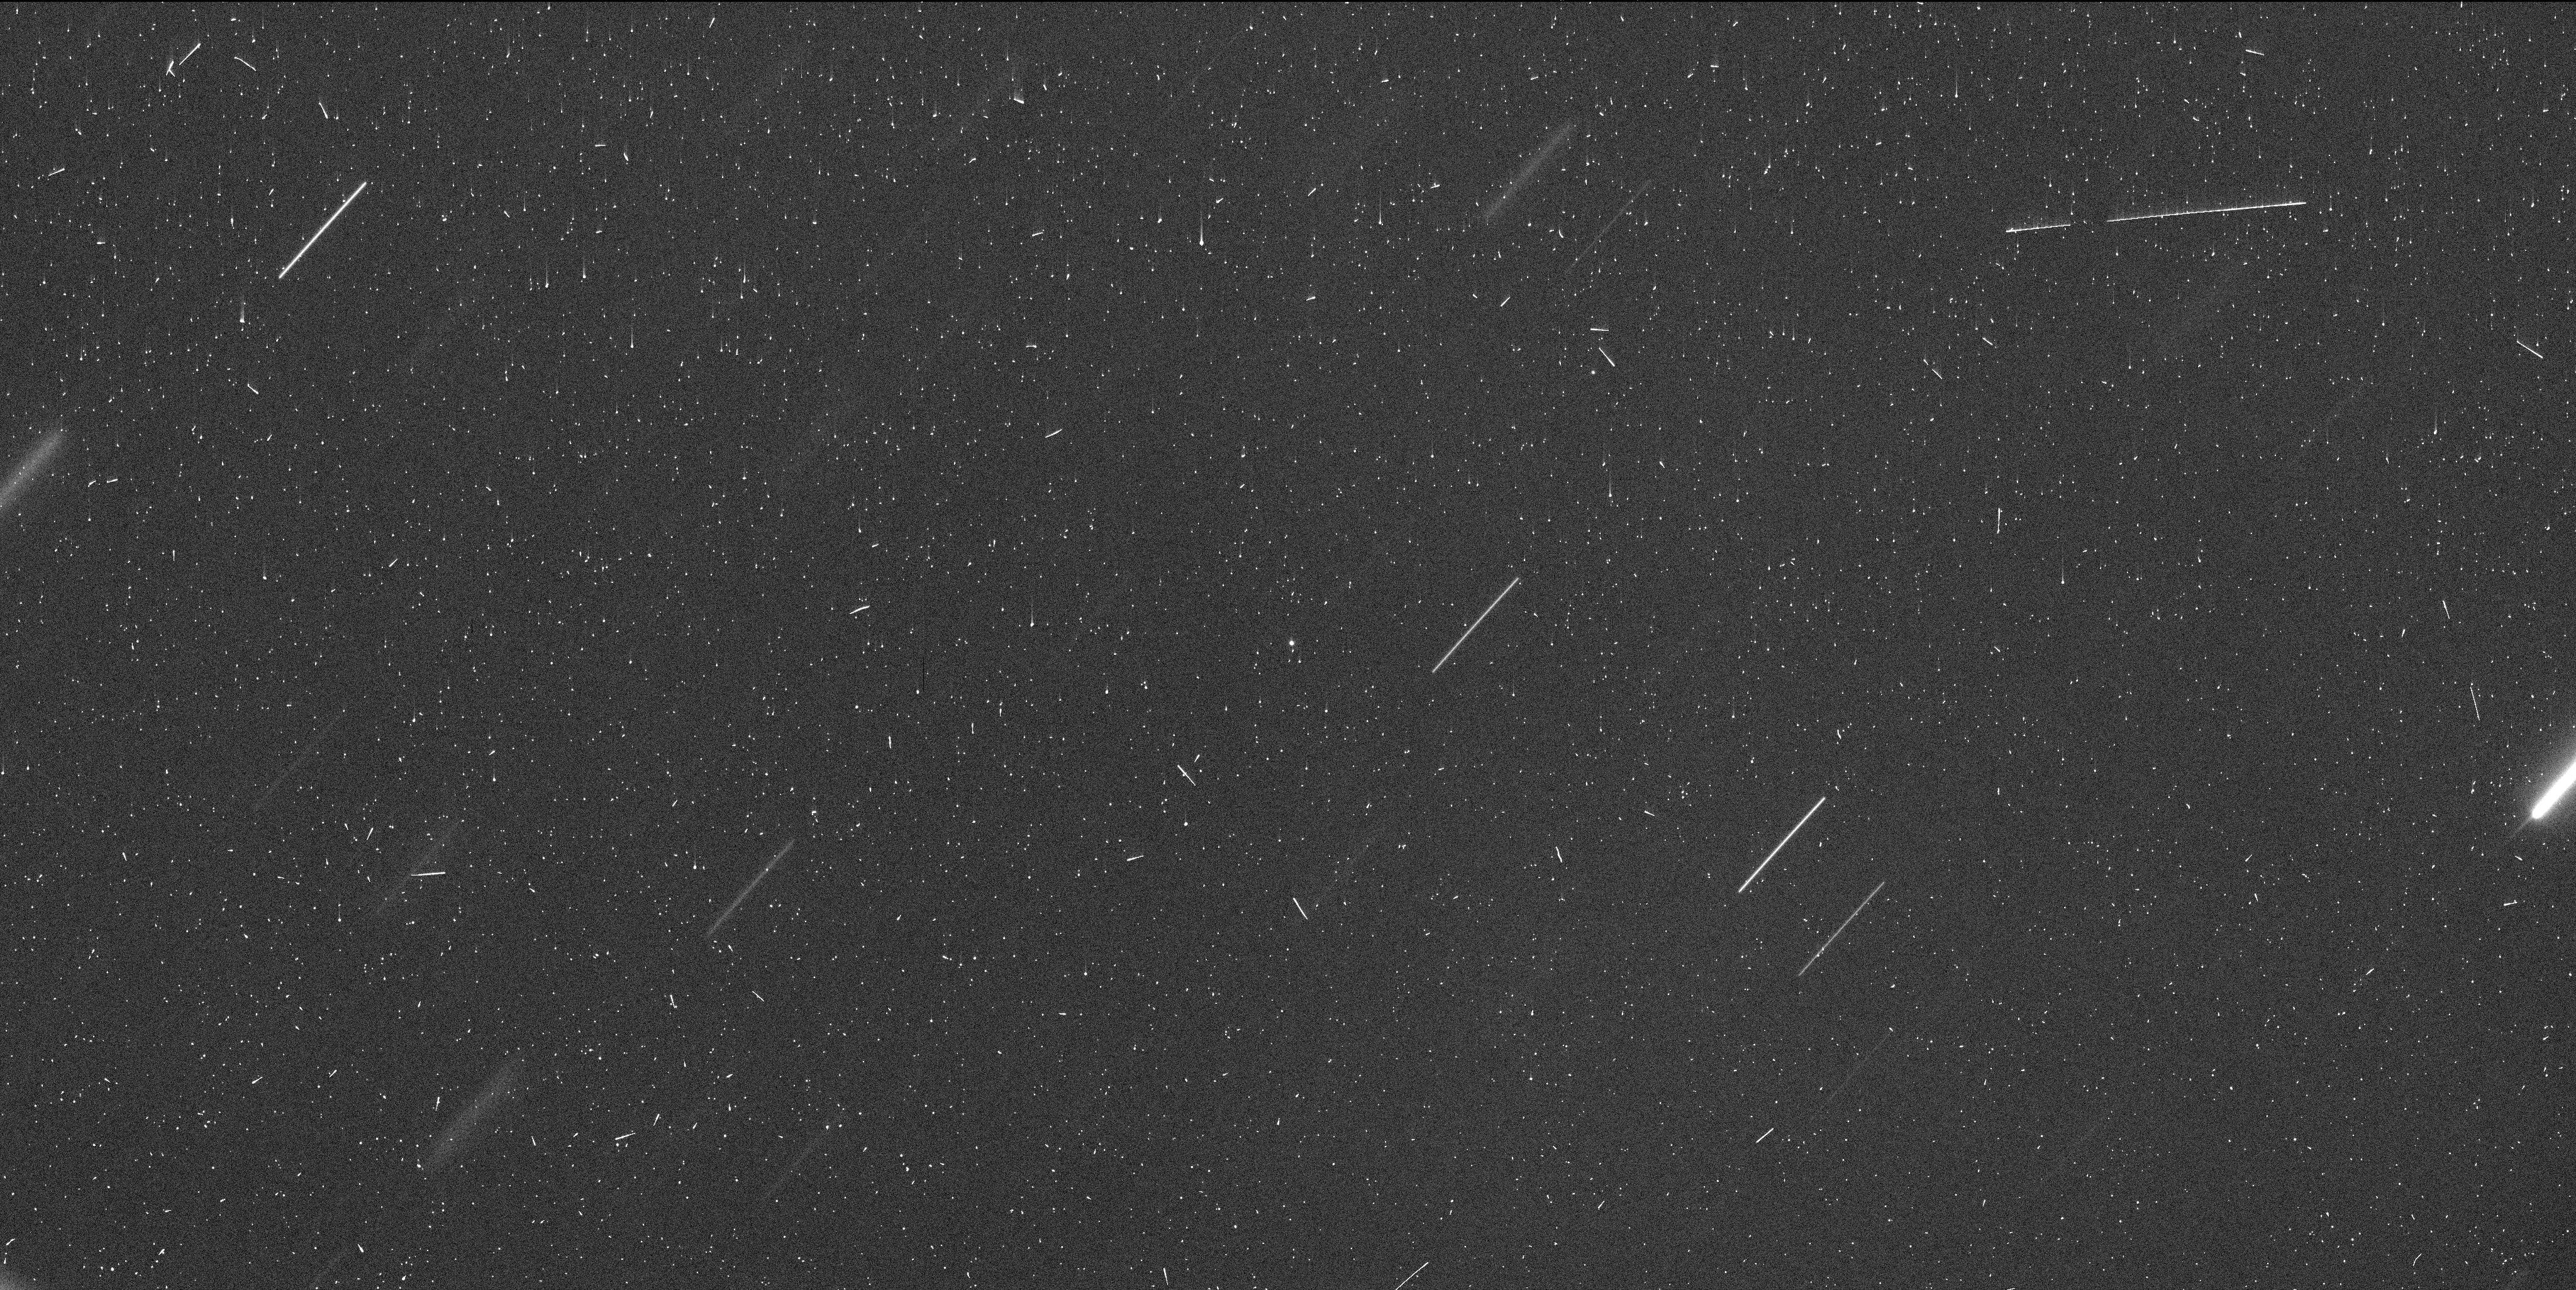
Target: 2010UM26. Instrument: WFC3/UVIS. Filter: F350LP. Exposure: 6 min. Observation ID: if3301m9q

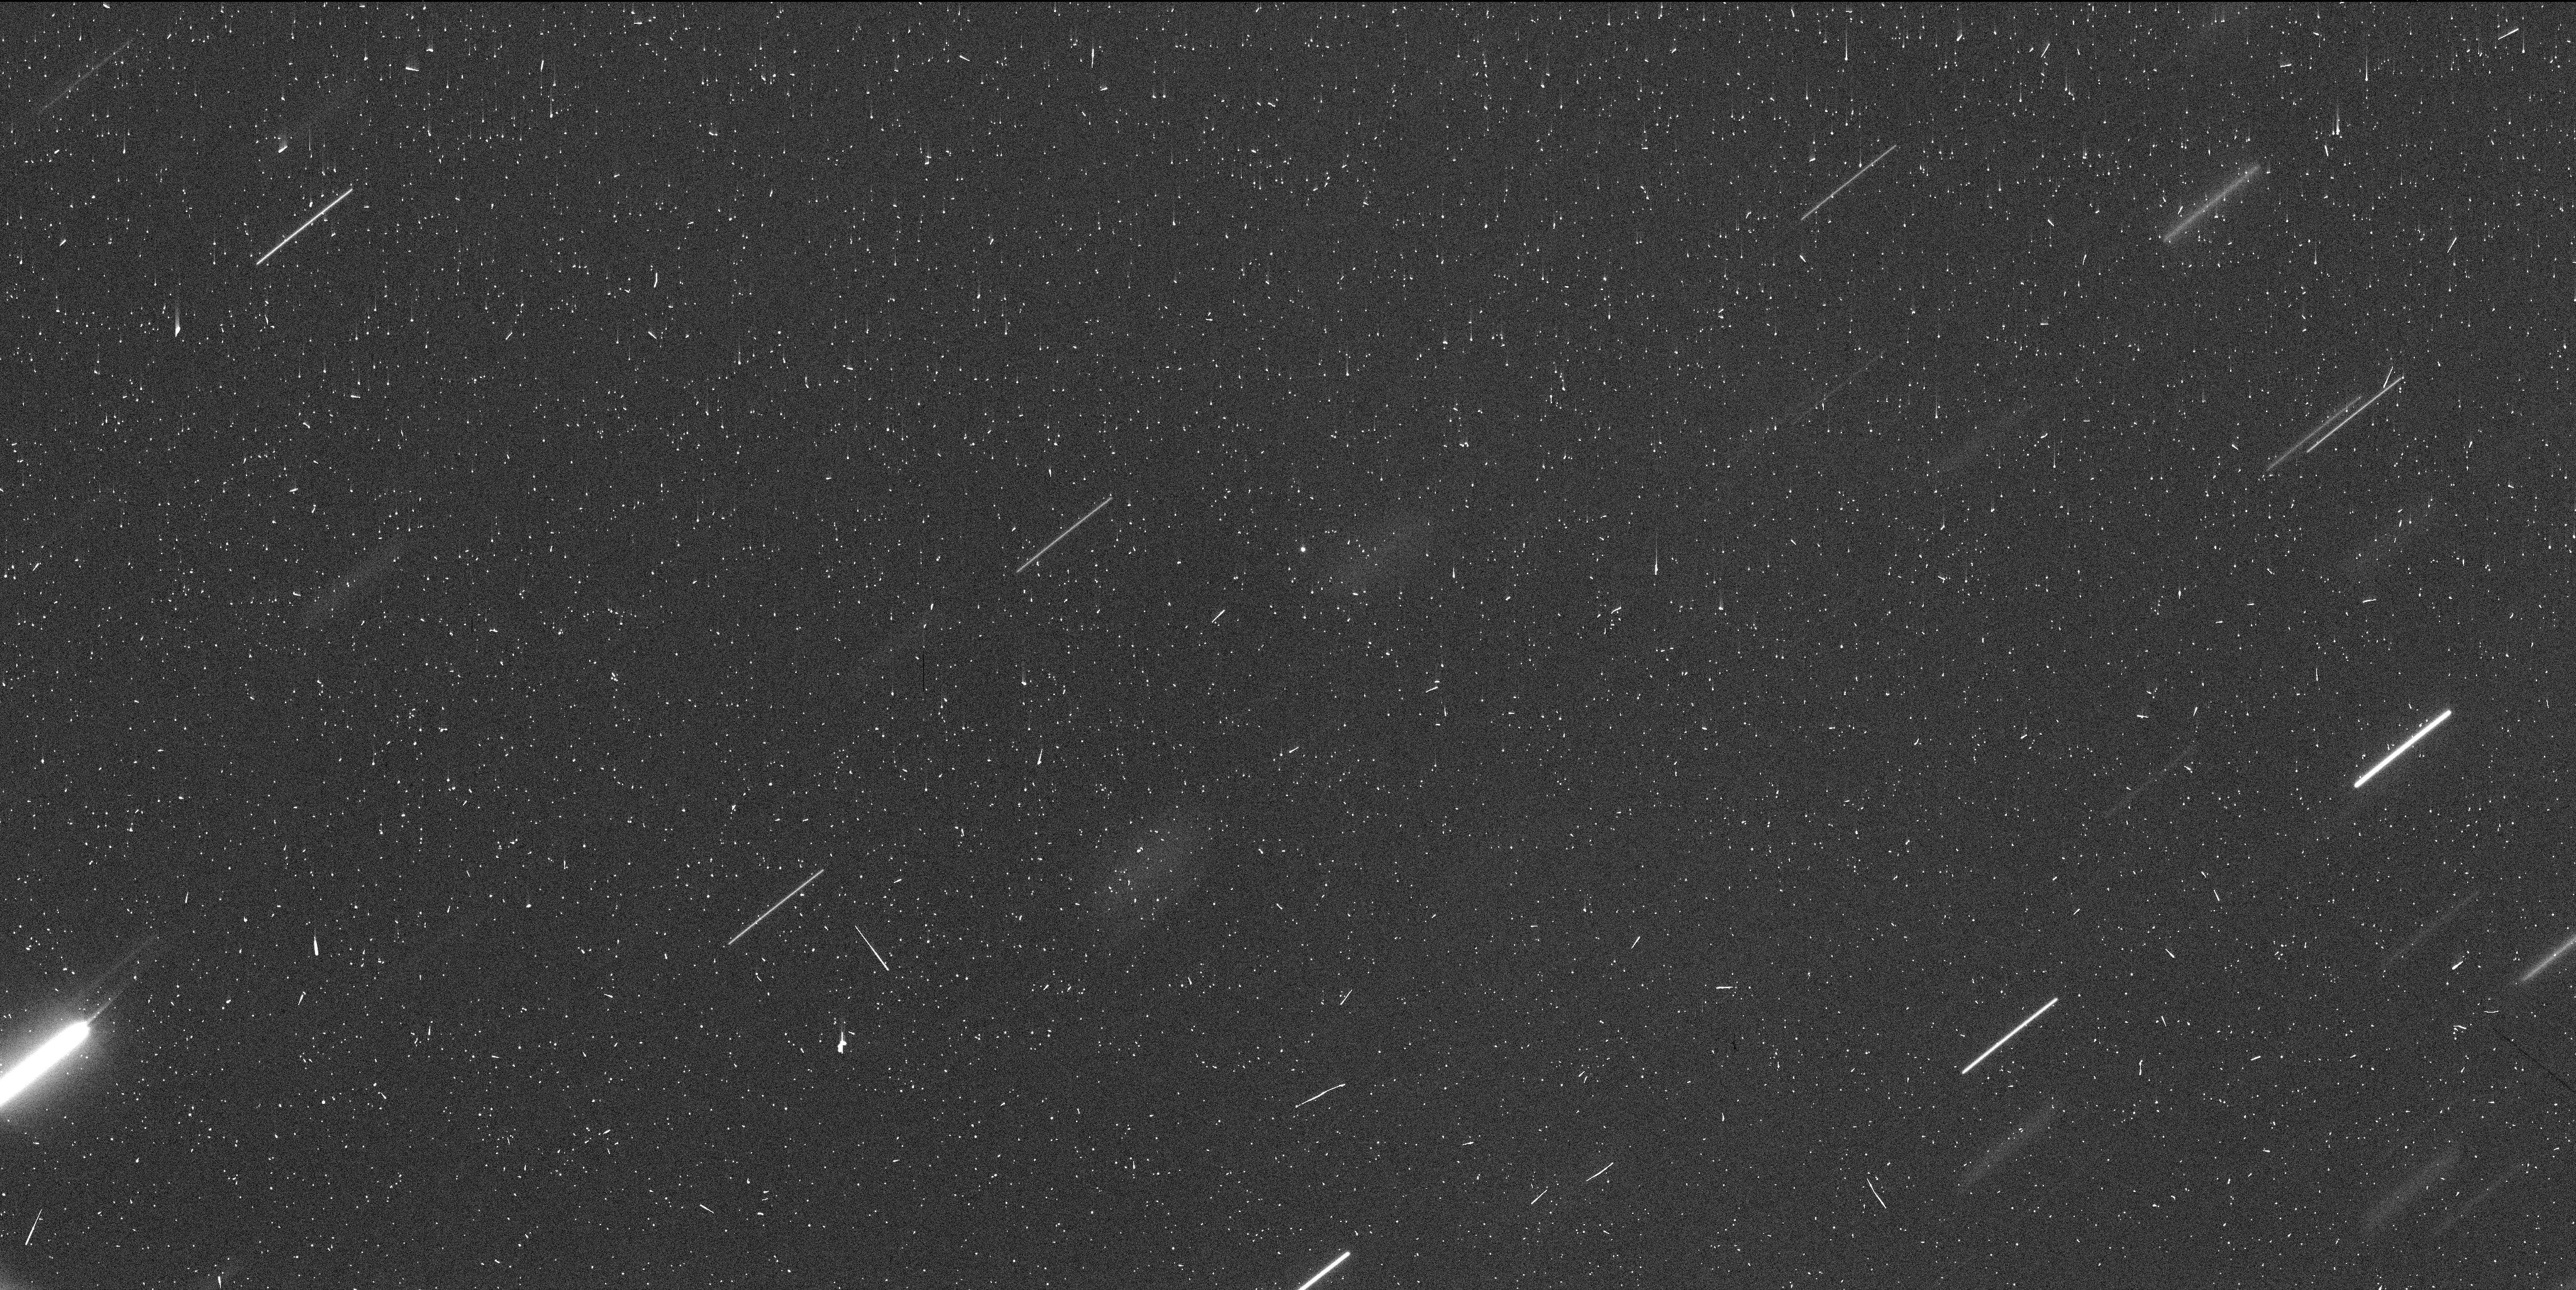
Target: 2010UM26. Instrument: WFC3/UVIS. Filter: F350LP. Exposure: 6 min. Observation ID: if3303n9q

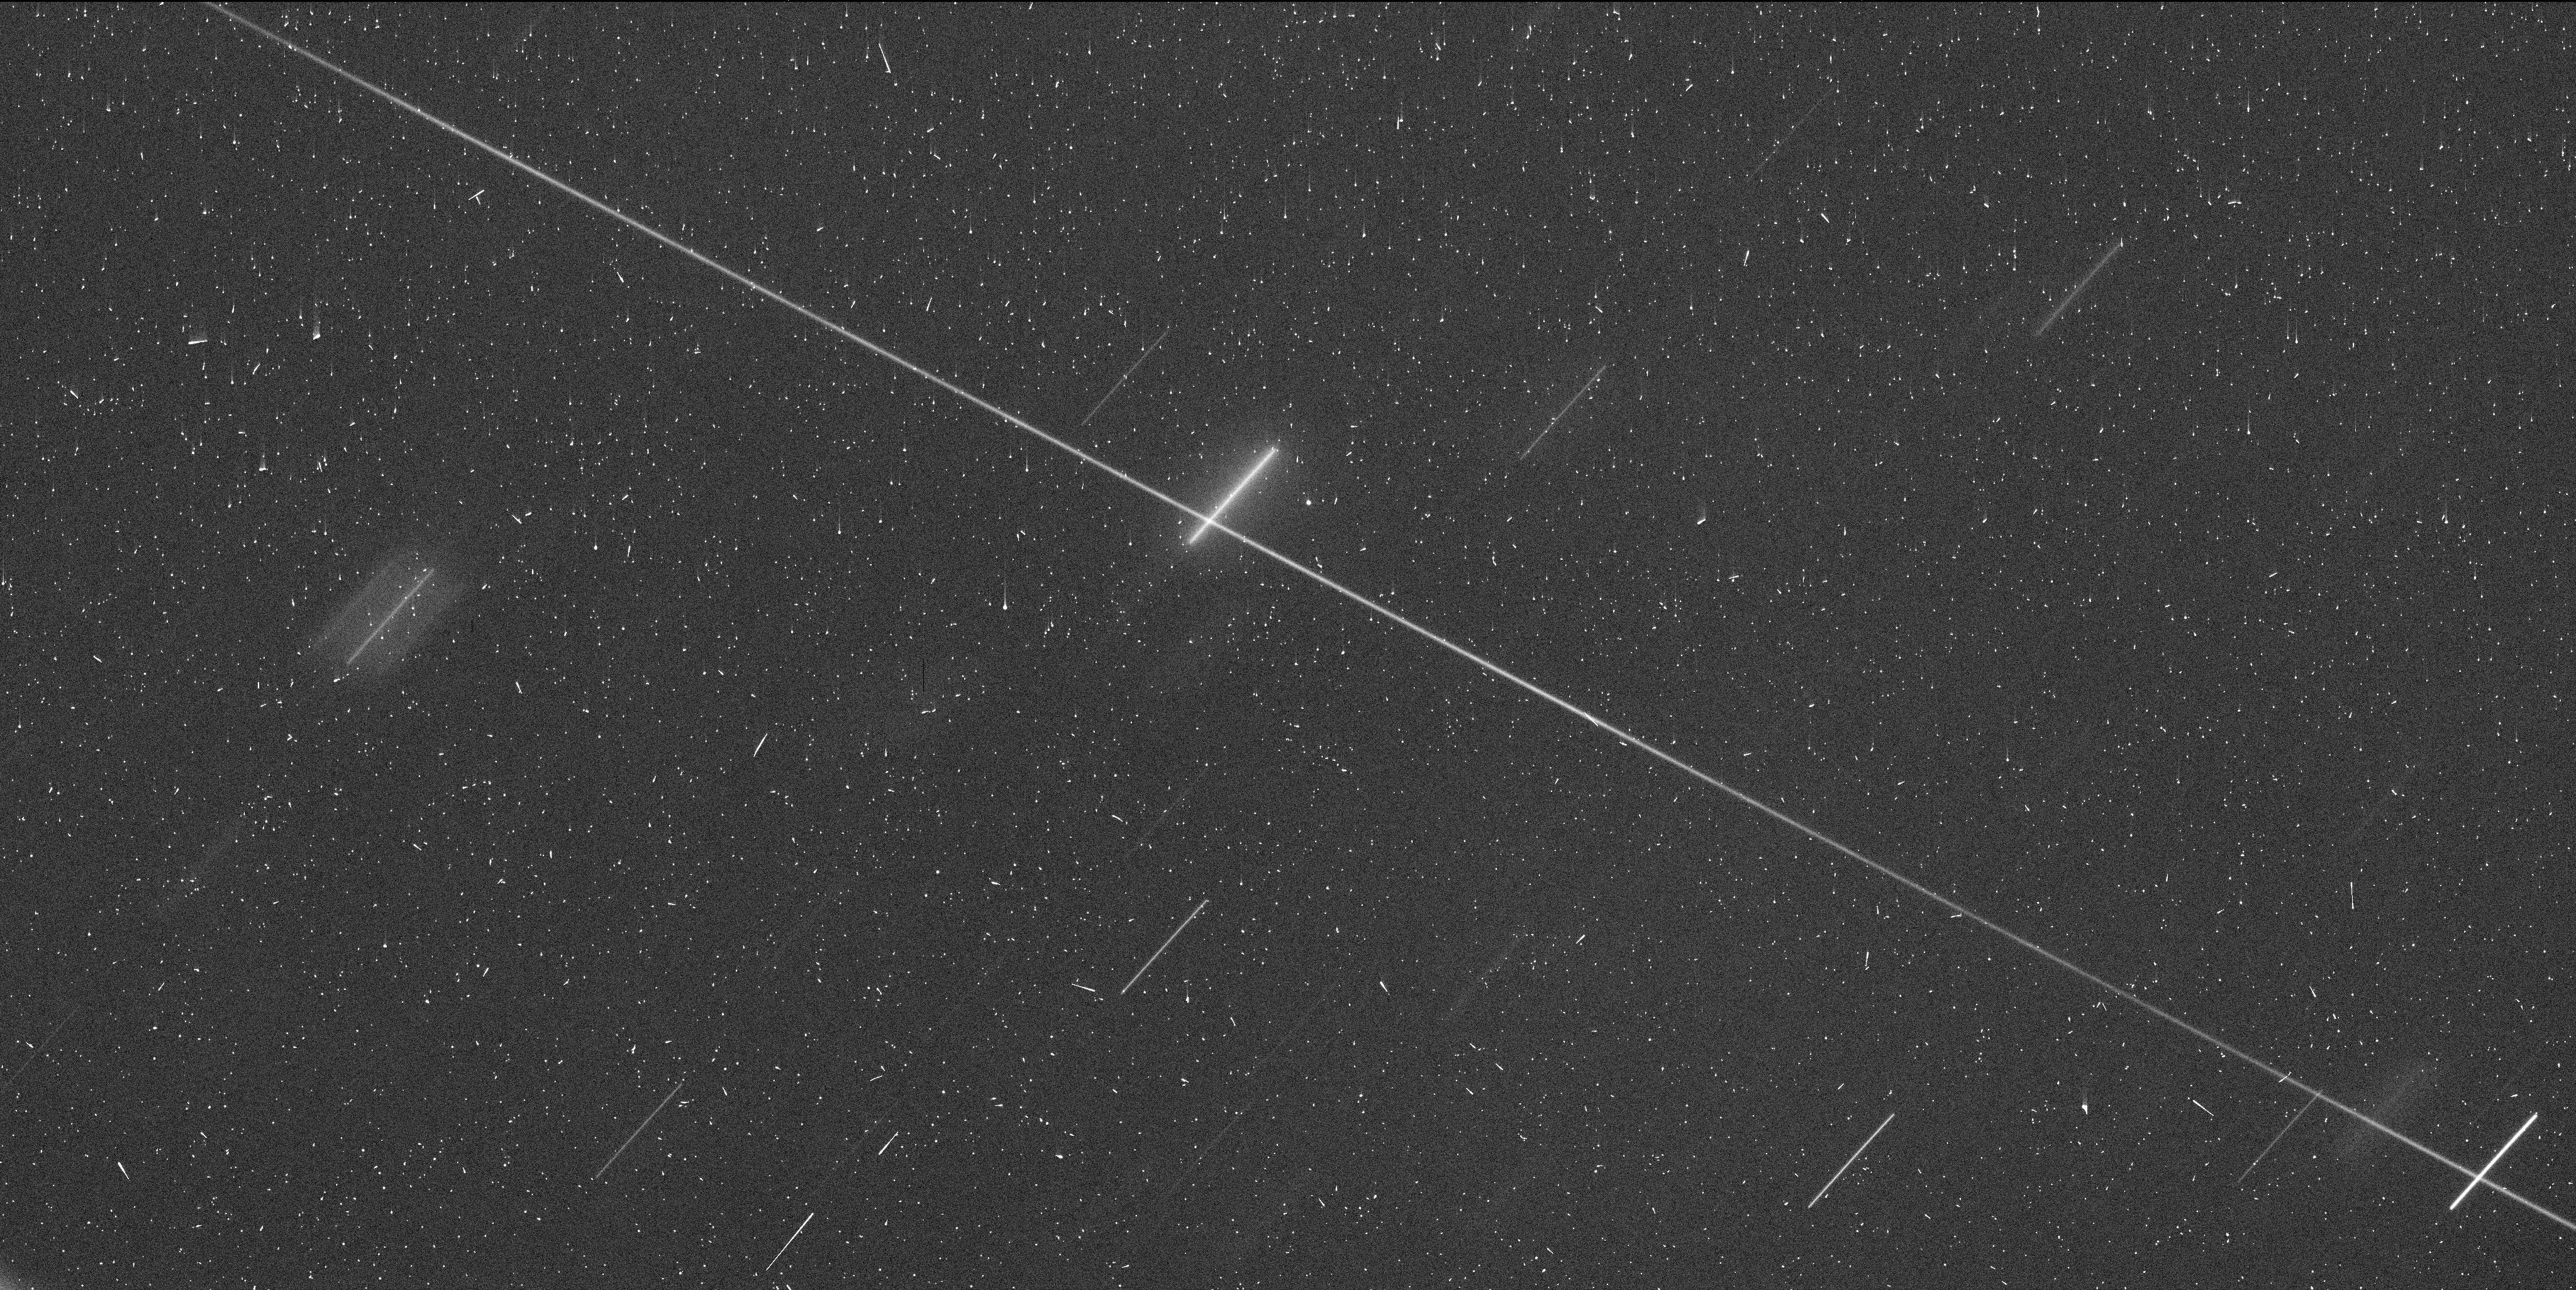
Target: 2010UM26. Instrument: WFC3/UVIS. Filter: F350LP. Exposure: 6 min. Observation ID: if3304neq

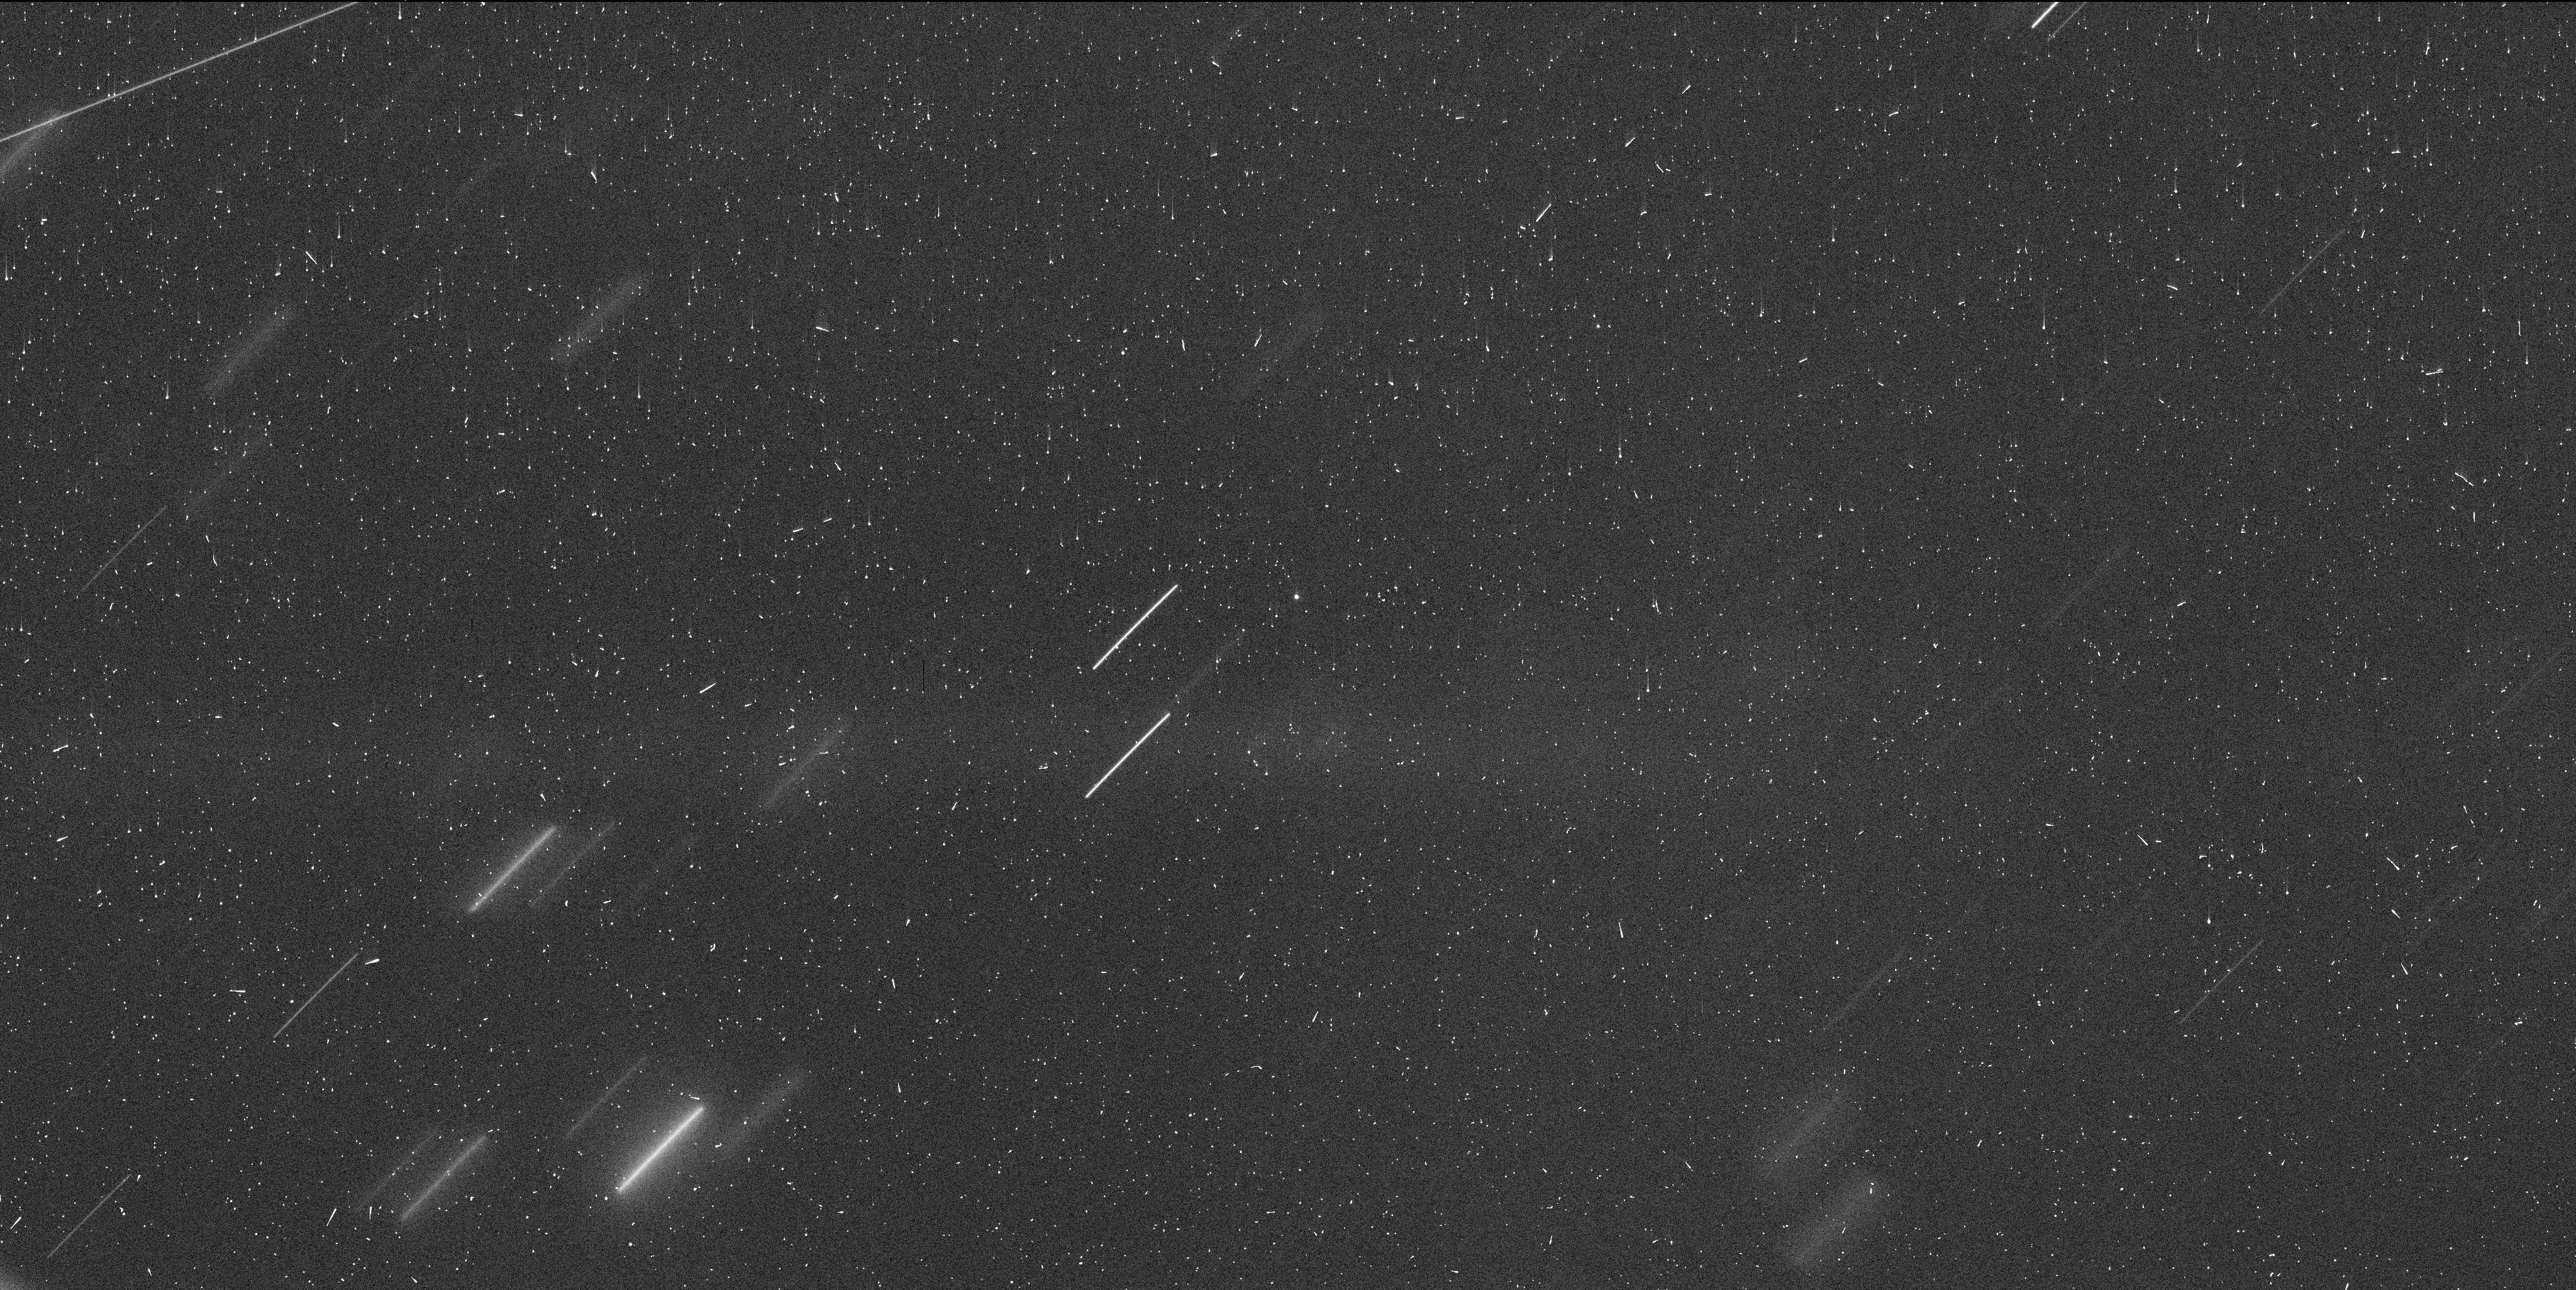
Target: 2010UM26. Instrument: WFC3/UVIS. Filter: F350LP. Exposure: 6 min. Observation ID: if3302mpq

A New Asteroid Pair (PI: Jewitt, David)

Main belt asteroids 2010 UM26 and 2010 RN221 share almost identical orbital elements and currently appear as comoving objects only 35 arcsec apart in the plane of the sky. They are products of the recent breakup of a parent body, but the nature of this body and the details of the breakup are unknown. Breakup through rotational instability is suspected based on the very small (cm/sec) separation velocity, and this process is increasingly recognised as of particular importance in the evolution and disintegration of small asteroids. With a separation age measured in decades rather than millions of years as for other asteroid pairs, this pair presents the opportunity to study breakup in its earliest stages. We propose deep, high resolution imaging with HST and WFC3 to examine 1) the number and distribution of fragments and 2) the debris sheet expected from rotational instability. These observations will set the baseline appearance and provide a reference for the sensible planning of additional observations in future cycles.